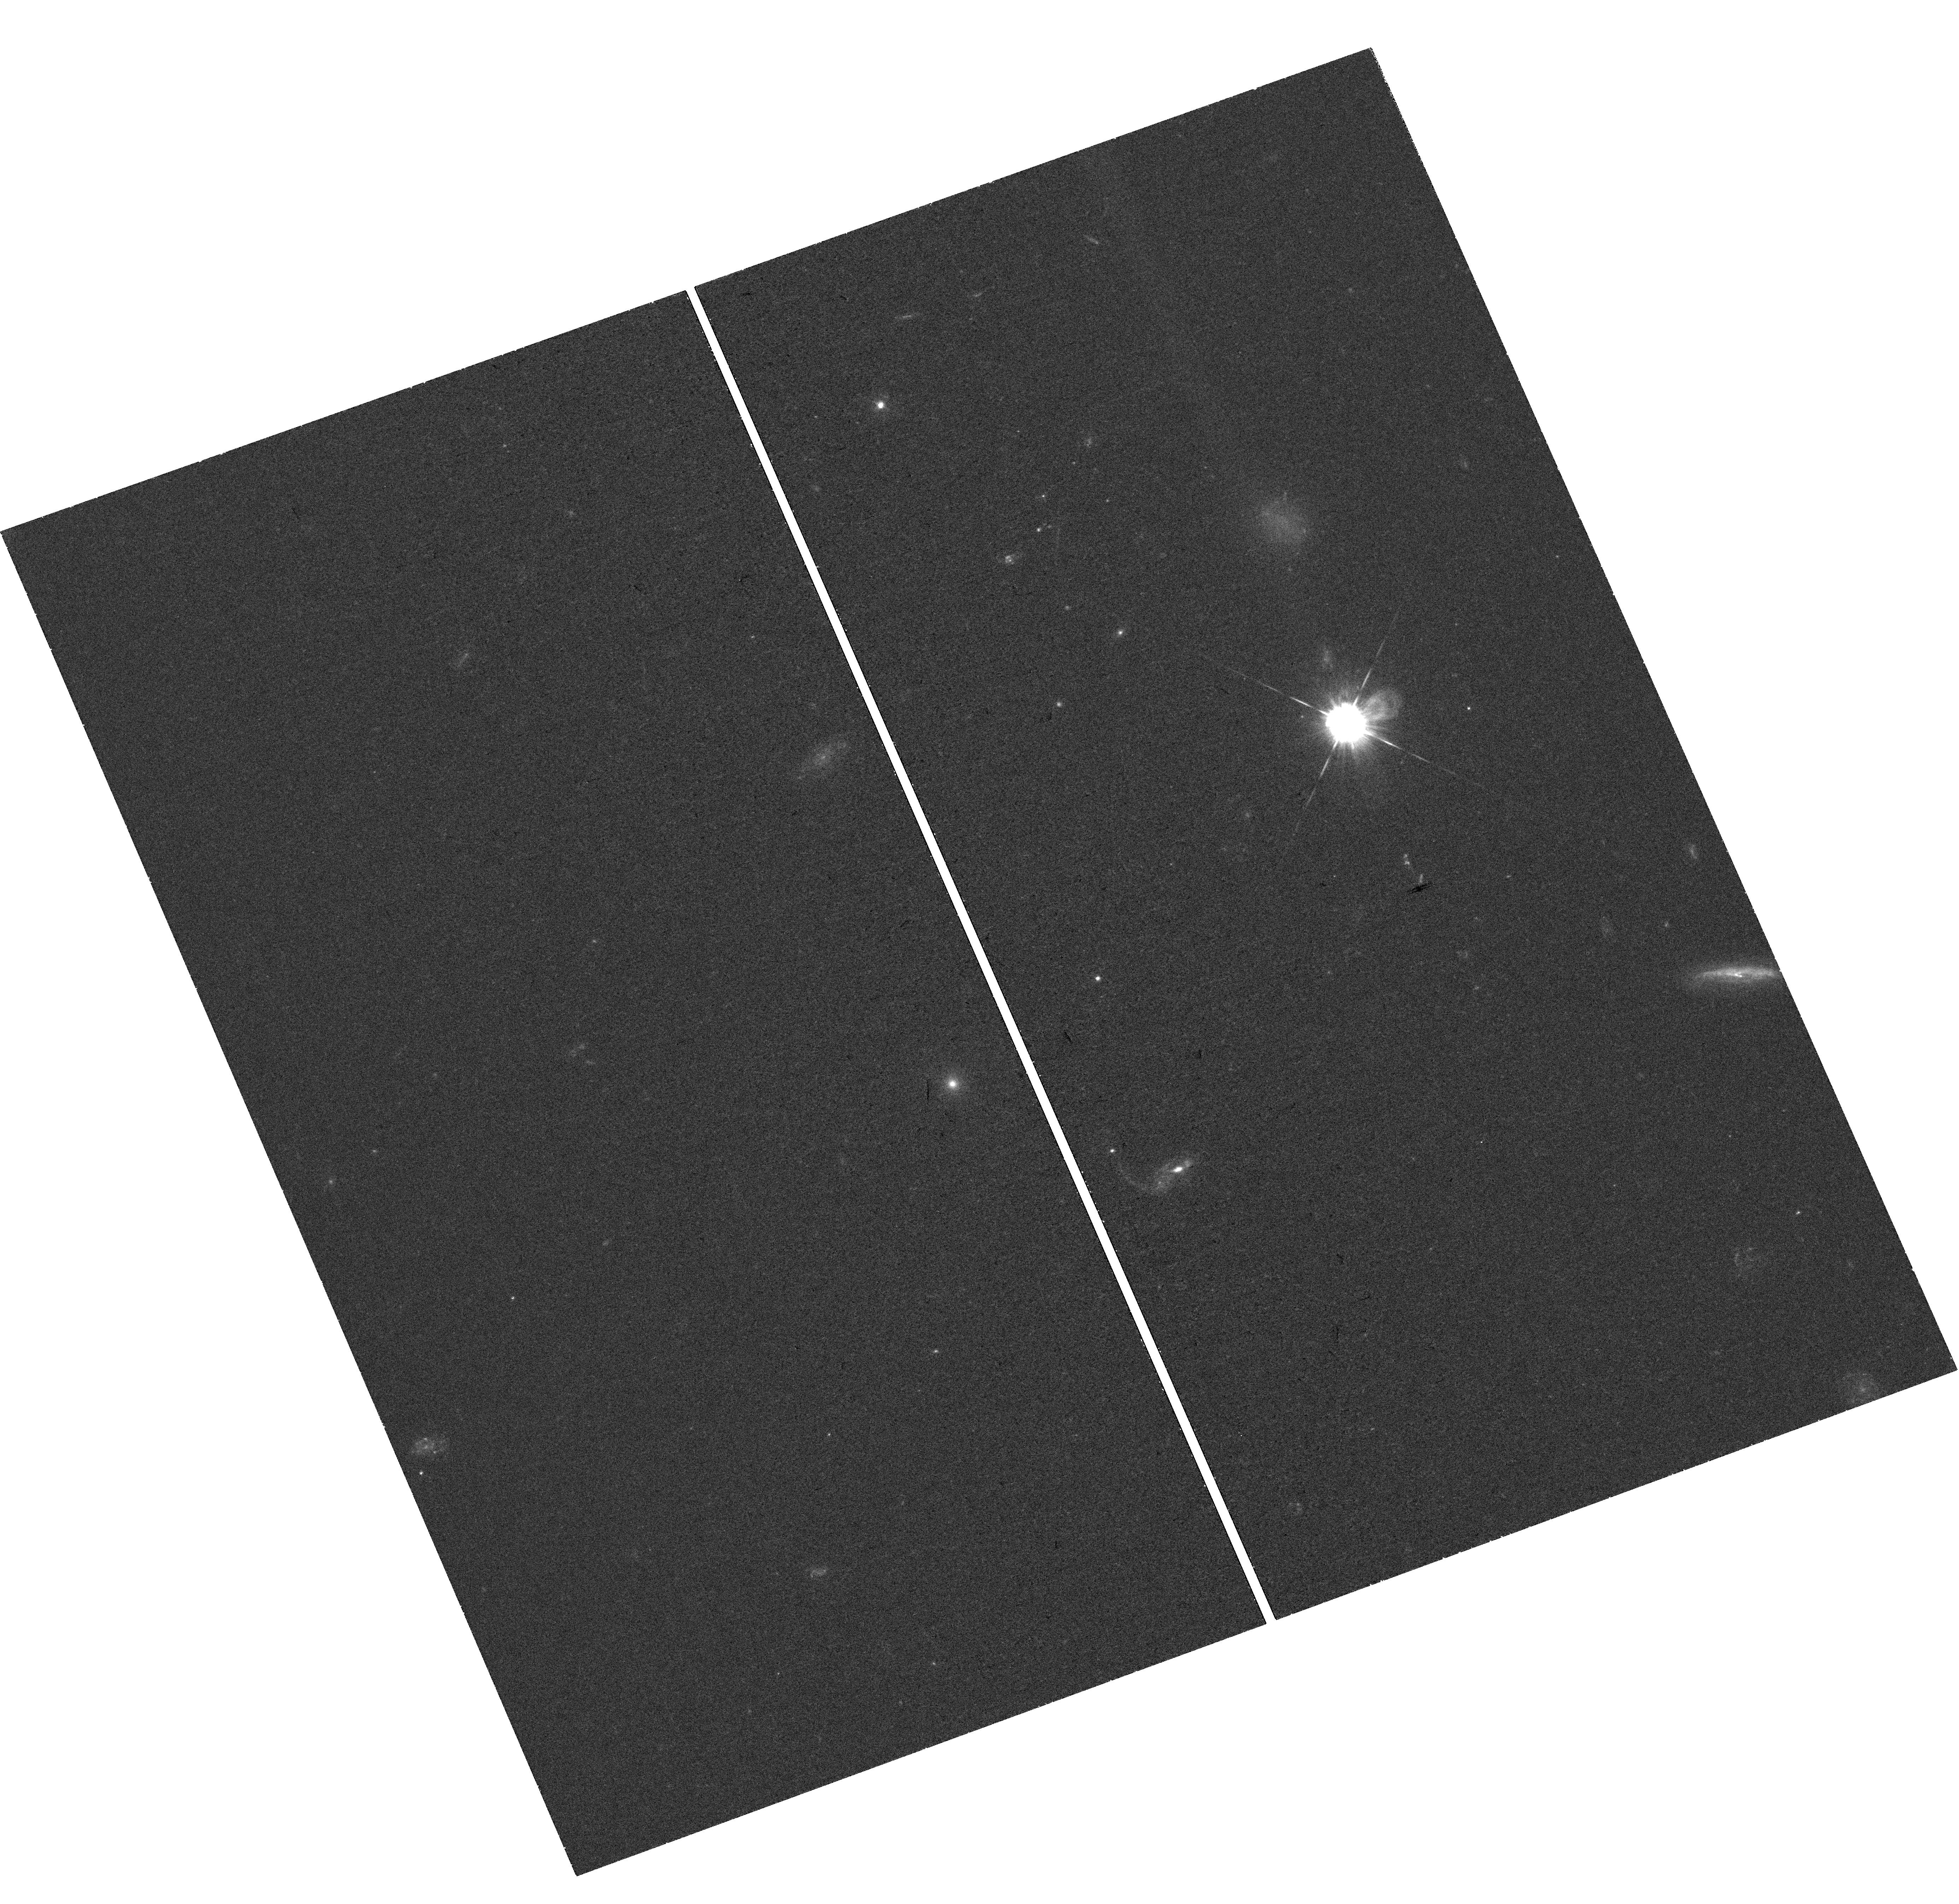
Target: GRB-180720B. Instrument: WFC3/UVIS. Filter: F438W. Exposure: 37 min. Observation ID: hst_15613_01_wfc3_uvis_f438w_idwe01

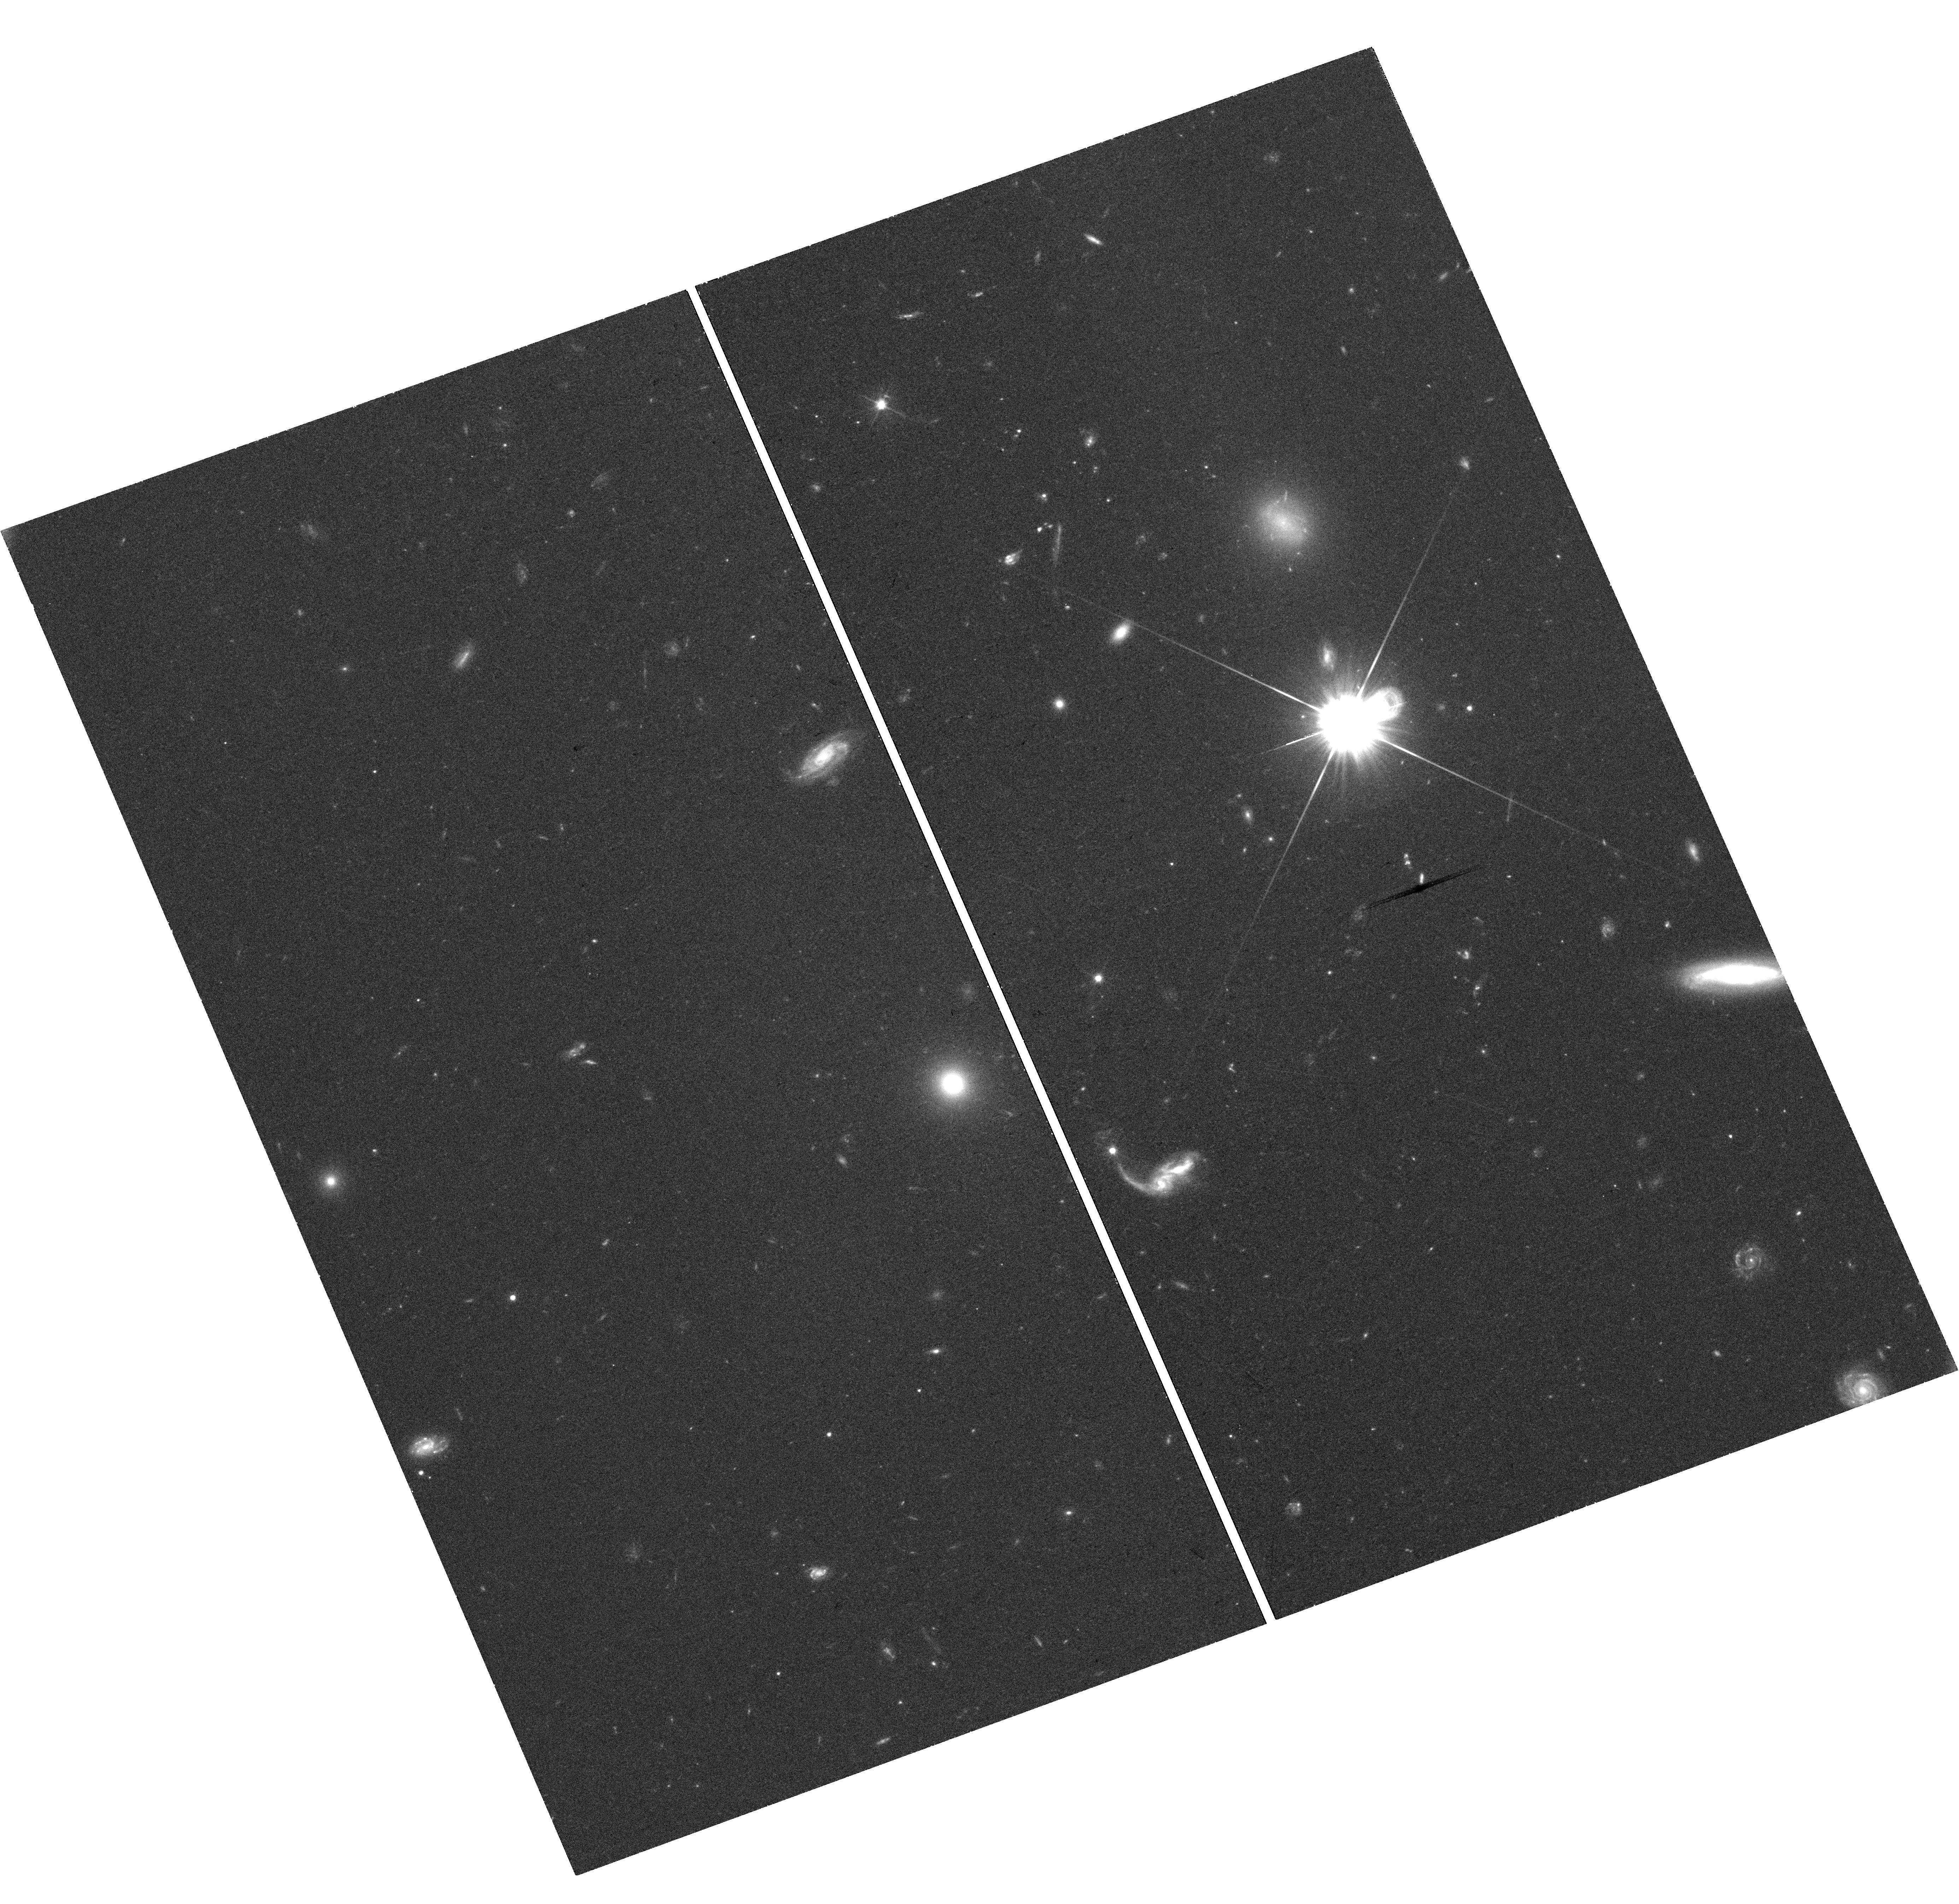
Target: GRB-180720B. Instrument: WFC3/UVIS. Filter: F606W. Exposure: 37 min. Observation ID: hst_15613_01_wfc3_uvis_f606w_idwe01

The Astrophysics of the Most Energetic Gamma-Ray Bursts (PI: Fruchter, Andrew S.)

The Fermi Large Area Telescope (LAT) has found a sample of highly relativistic gamma-ray bursts (GRBs), which may be among the most energetic bursts ever discovered. Here we propose to use Chandra and HST to follow the late time X-ray and optical light curves of a LAT detected burst that also has excellent early multiwavelength coverage. Our observations, in conjunction with the Fermi data, will allow us to measure the energy, bulk Lorentz factor, and in some cases probe the jet physics of the explosion. Recent work by us and others on some of the most powerful GRBs has begun to substantially constrain physical models of the progenitors. Our observations may greatly strengthen these constraints as well as provide new insight into the relativistic physics of the bursts.